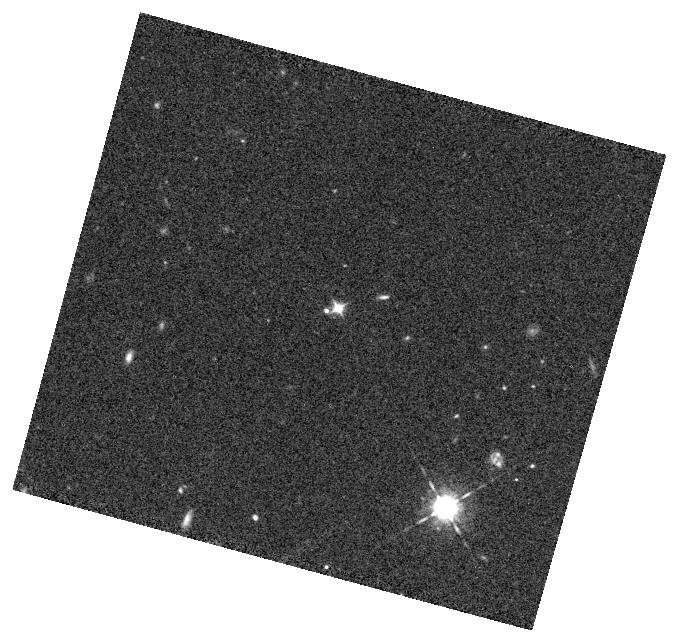
Target: SDSSJ083736.557+542758.65
Instrument: WFC3/IR
Filter: F098M
Exposure: 8 min
Observation ID: hst_15518_13_wfc3_ir_f098m_idxx13

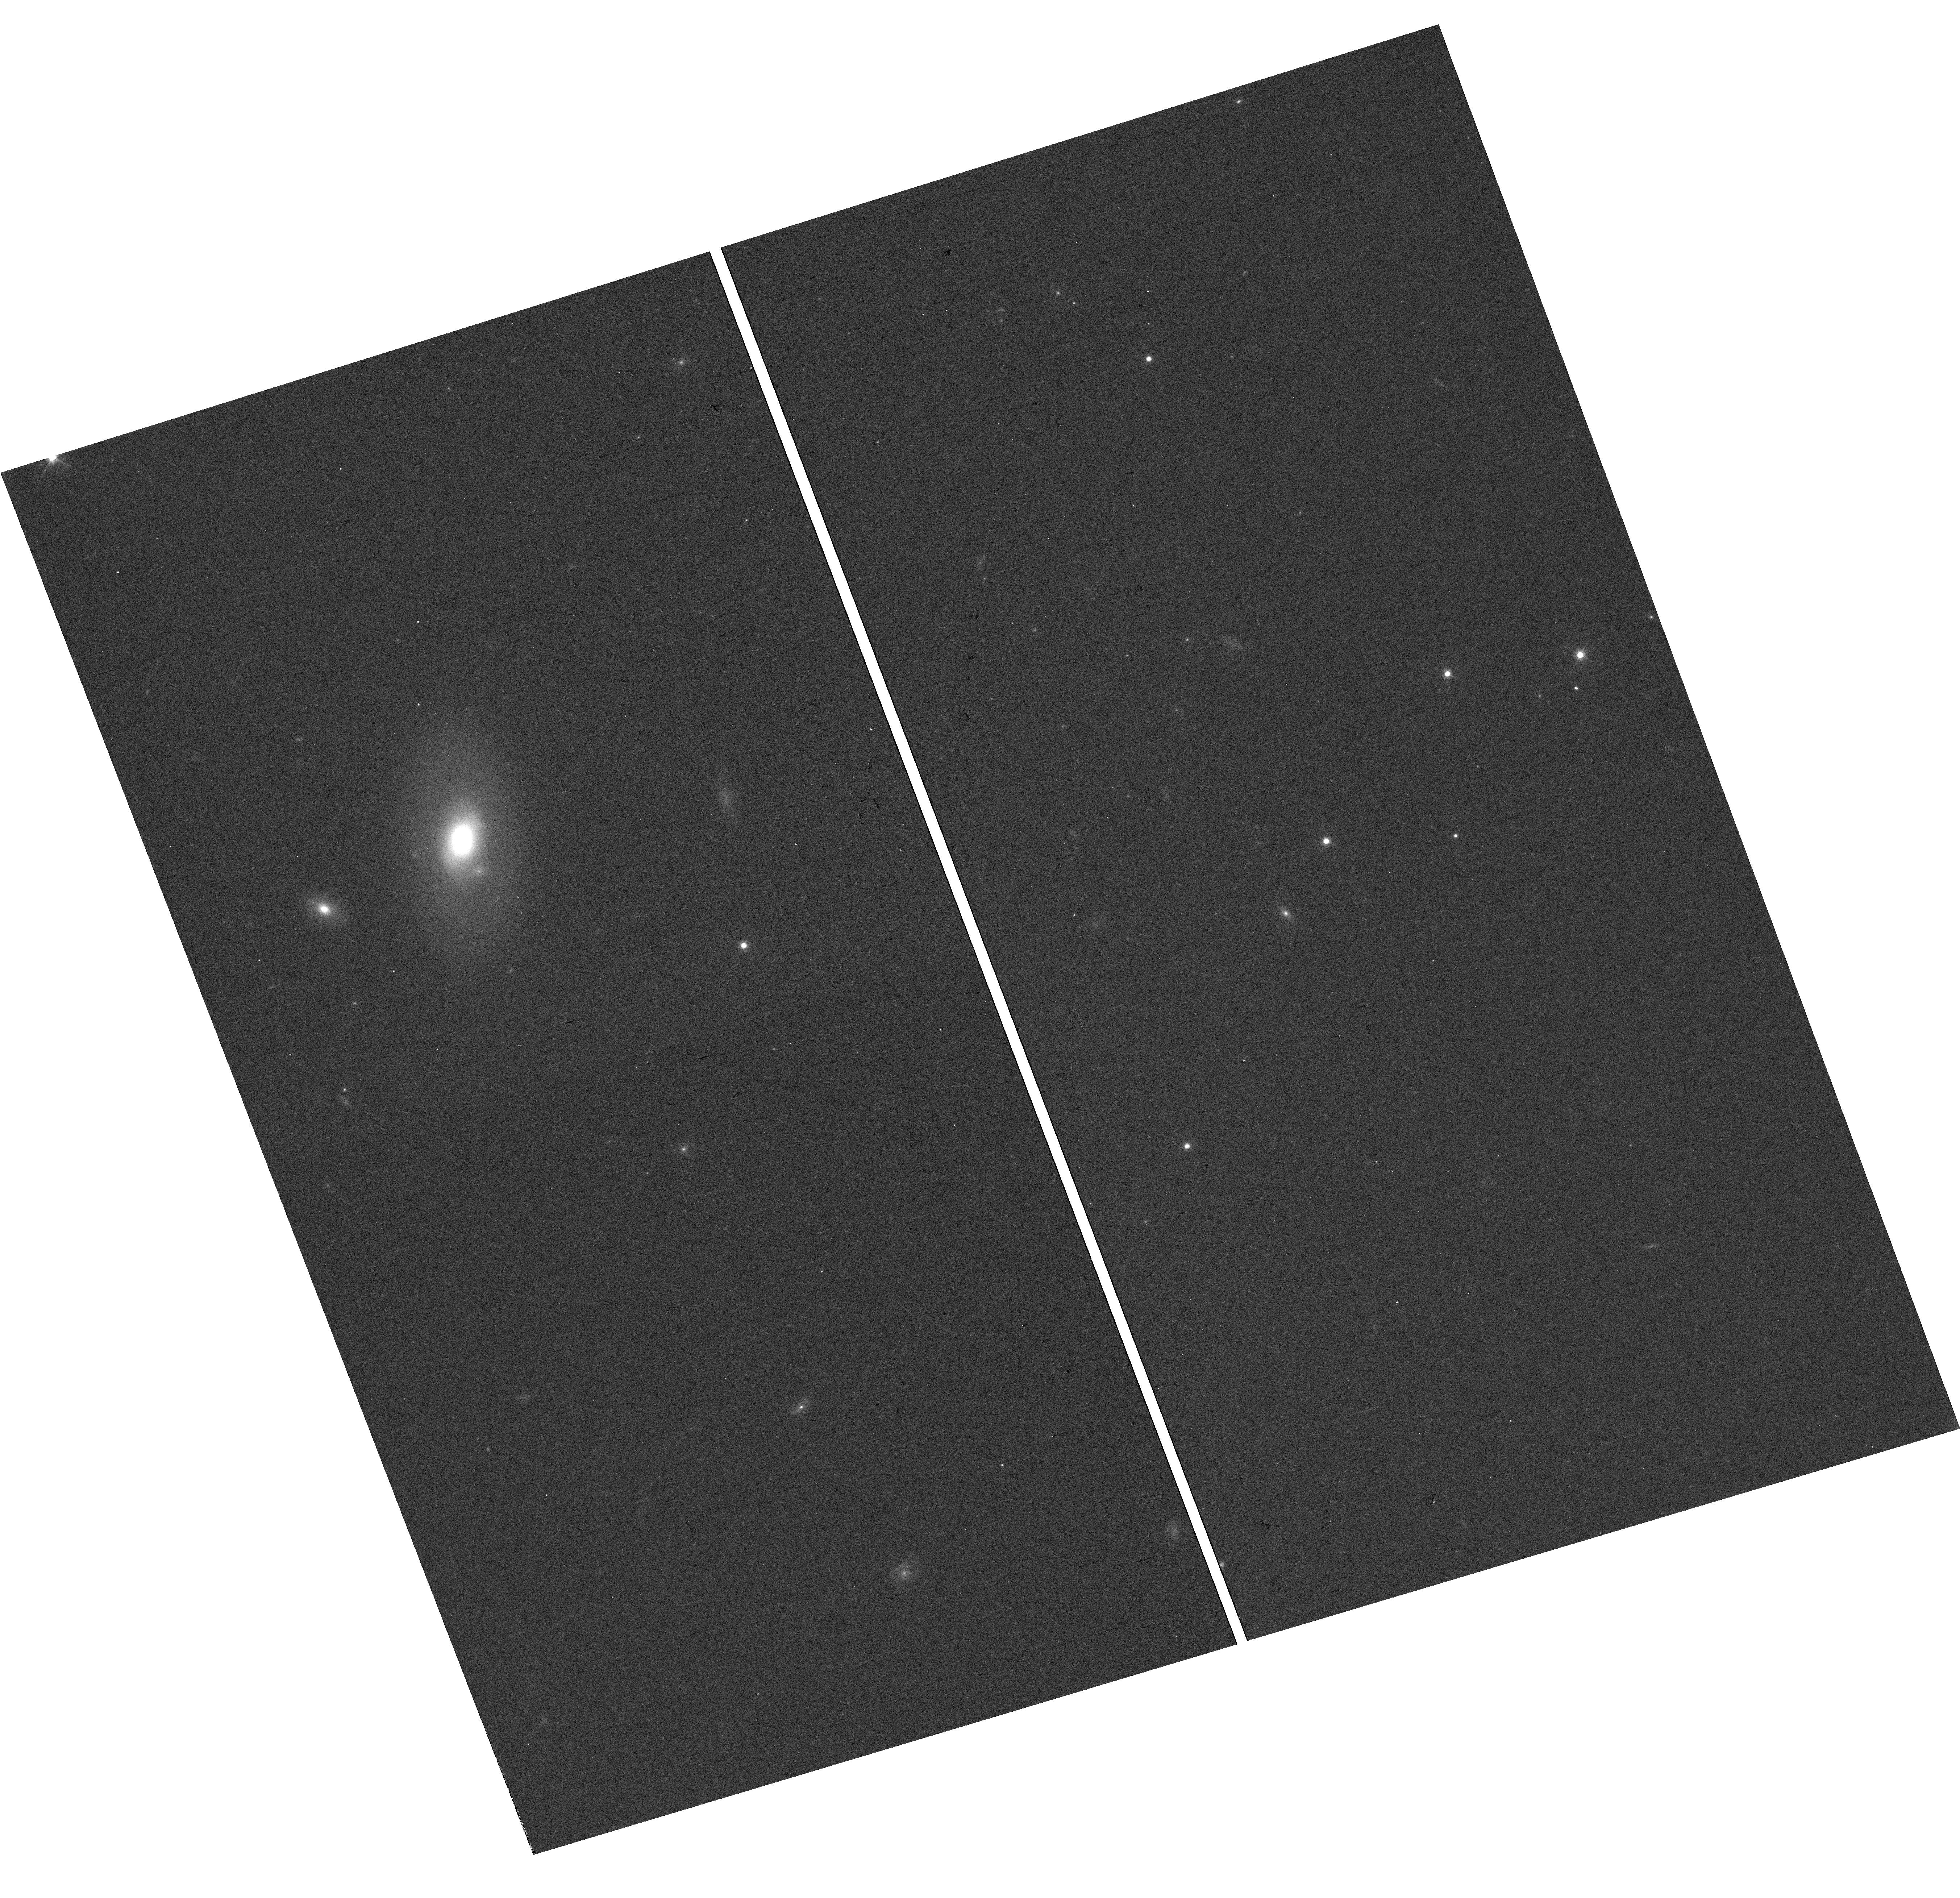
Target: SDSSJ014618.897-005150.50
Instrument: WFC3/UVIS
Filter: F606W
Exposure: 3 min
Observation ID: hst_15518_a3_wfc3_uvis_f606w_idxxa3

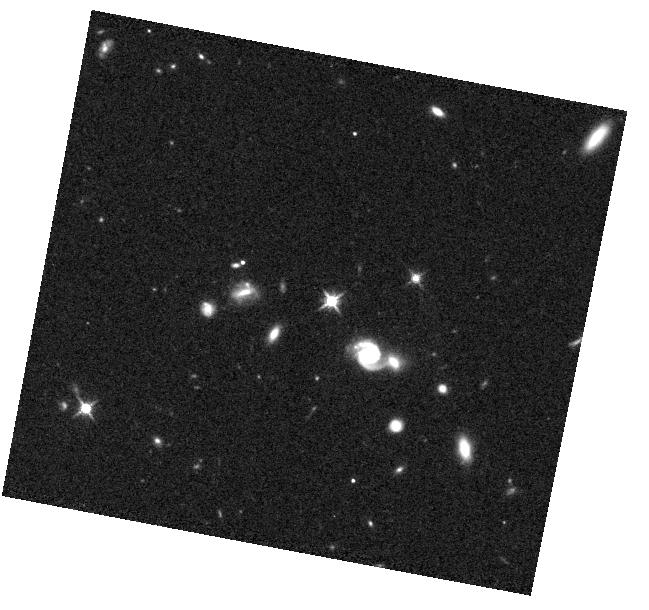
Target: SDSSJ124535.626+423824.58
Instrument: WFC3/IR
Filter: F125W
Exposure: 8 min
Observation ID: hst_15518_01_wfc3_ir_f125w_idxx01

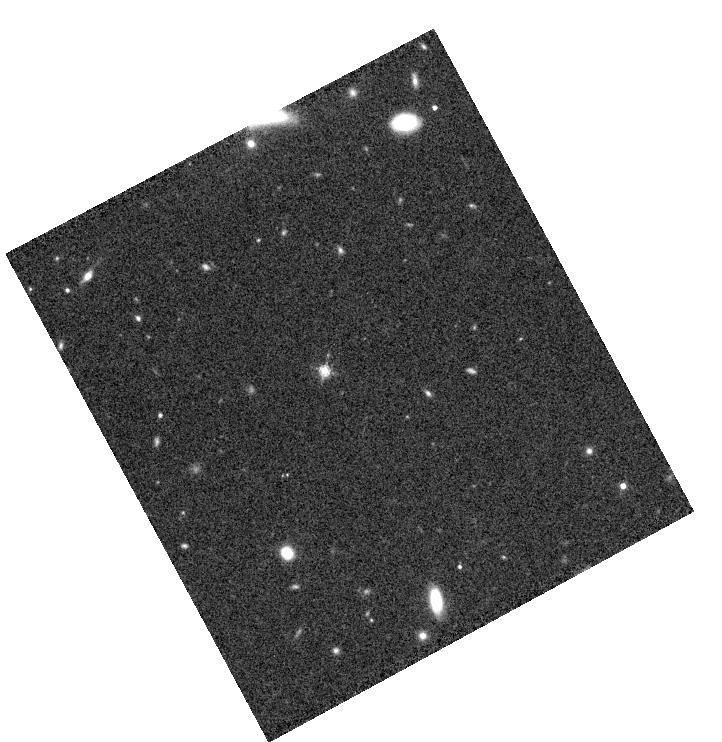
Target: SDSSJ230240.032-003021.59
Instrument: WFC3/IR
Filter: F160W
Exposure: 8 min
Observation ID: hst_15518_04_wfc3_ir_f160w_idxx04

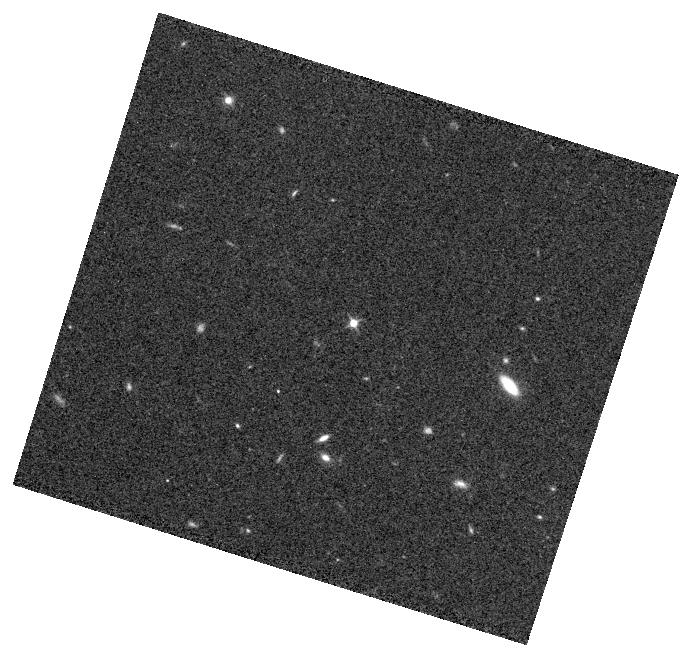
Target: SDSSJ134305.302+270623.97
Instrument: WFC3/IR
Filter: F098M
Exposure: 8 min
Observation ID: hst_15518_02_wfc3_ir_f098m_idxx02

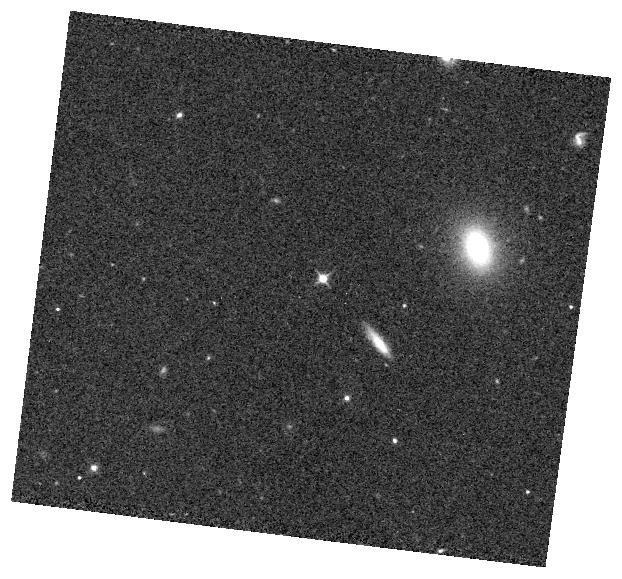
Target: SDSSJ114722.608+171325.23
Instrument: WFC3/IR
Filter: F098M
Exposure: 8 min
Observation ID: hst_15518_06_wfc3_ir_f098m_idxx06

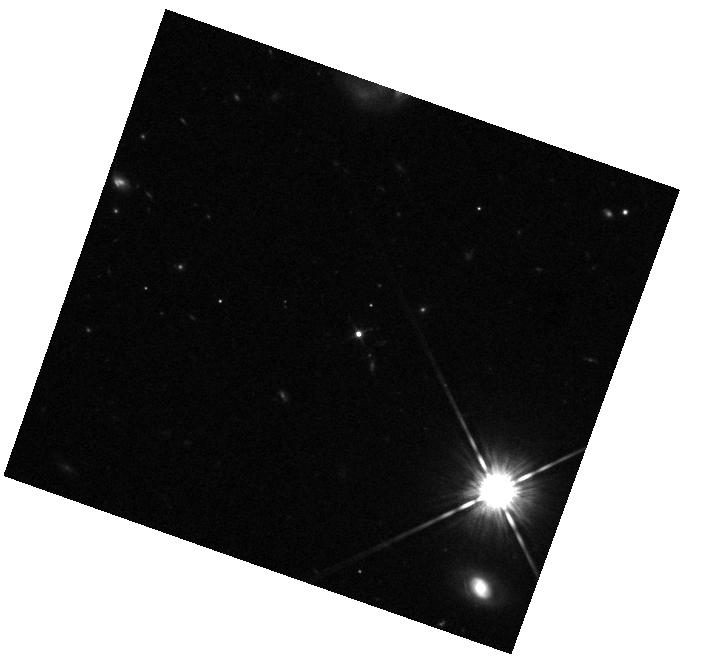
Target: SDSSJ125507.082+192459.01
Instrument: WFC3/IR
Filter: F125W
Exposure: 8 min
Observation ID: hst_15518_05_wfc3_ir_f125w_idxx05

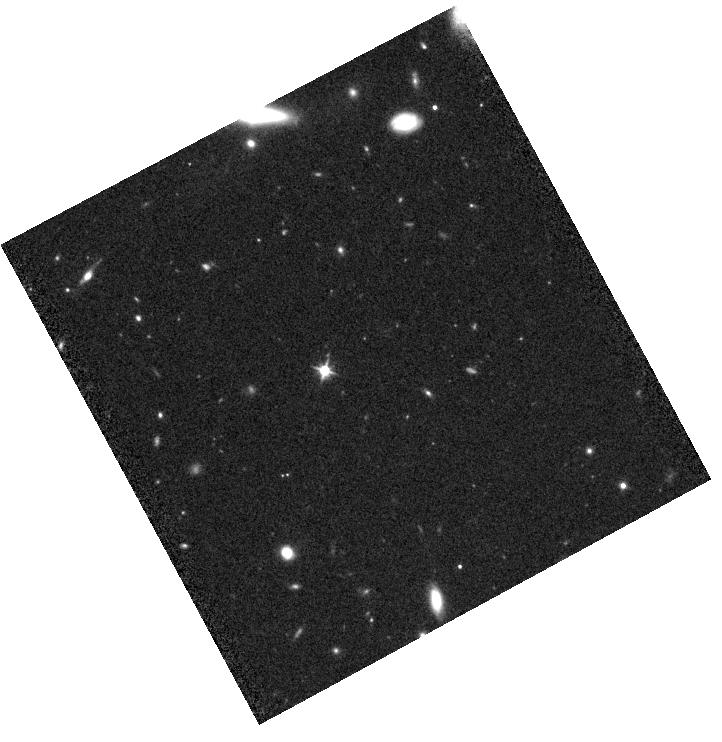
Target: SDSSJ230240.032-003021.59
Instrument: WFC3/IR
Filter: F110W
Exposure: 13 min
Observation ID: hst_15518_04_wfc3_ir_f110w_idxx04

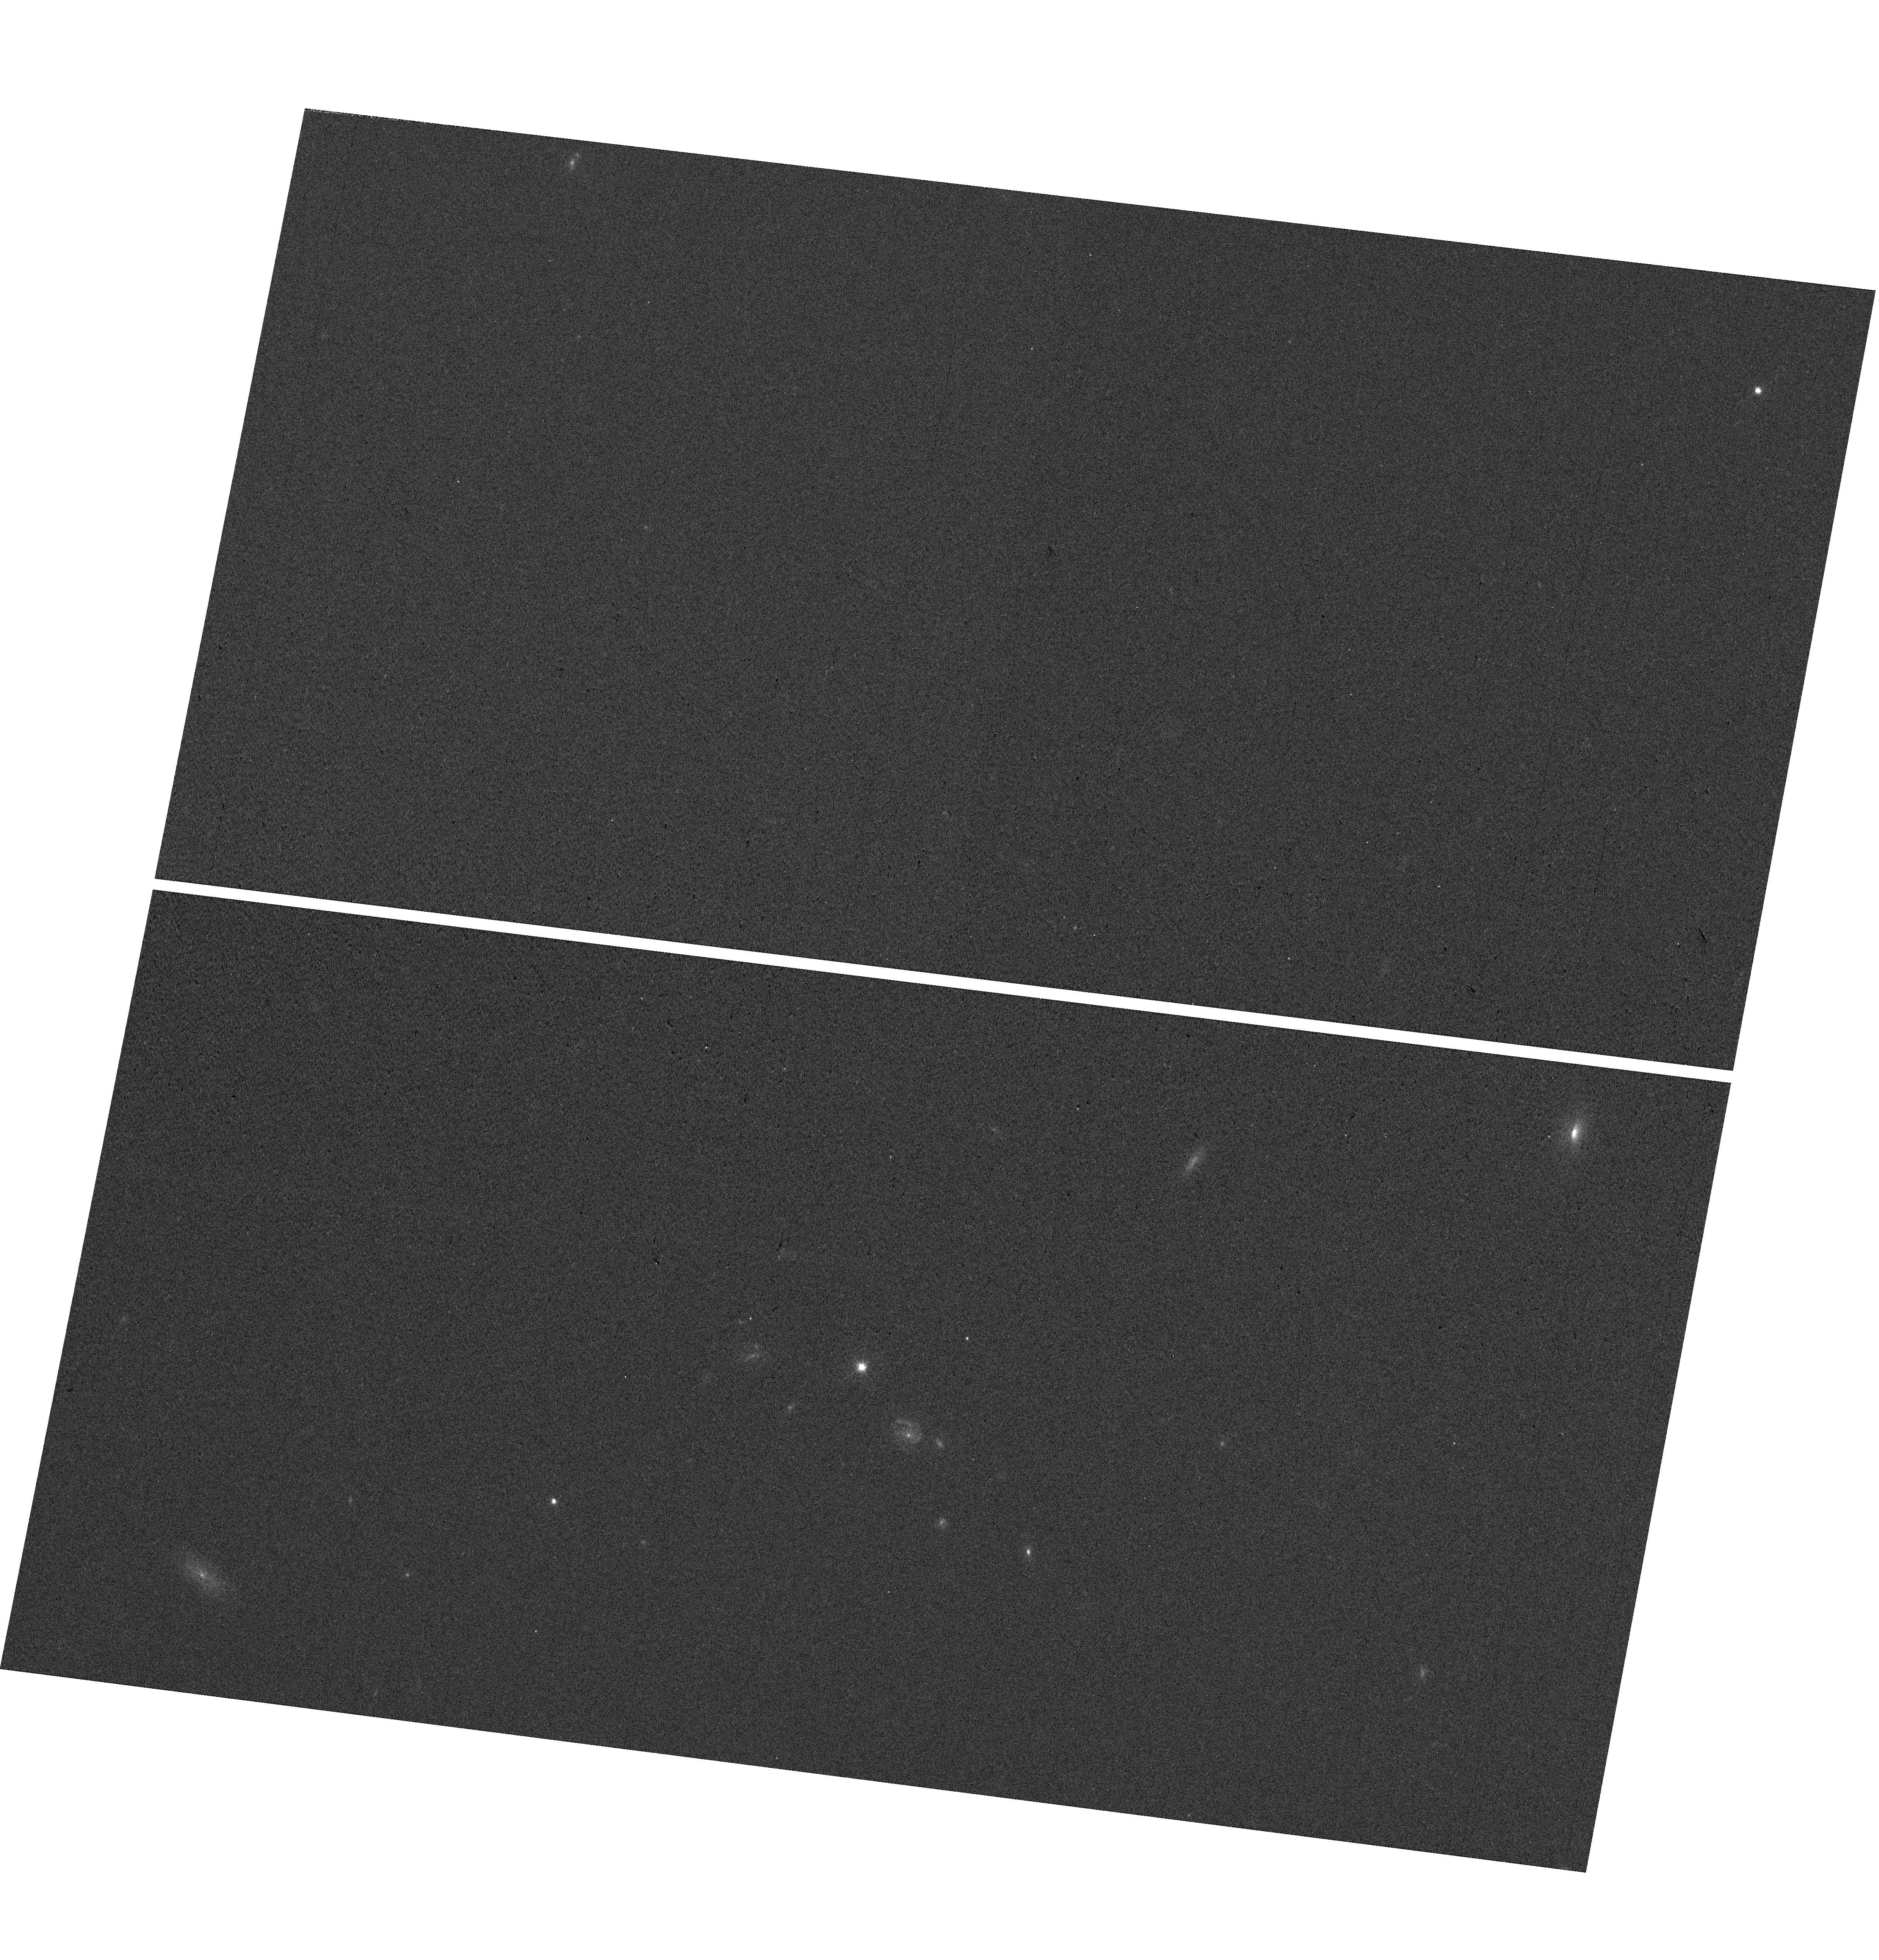
Target: SDSSJ124535.626+423824.58
Instrument: WFC3/UVIS
Filter: F606W
Exposure: 2 min
Observation ID: hst_15518_01_wfc3_uvis_f606w_idxx01

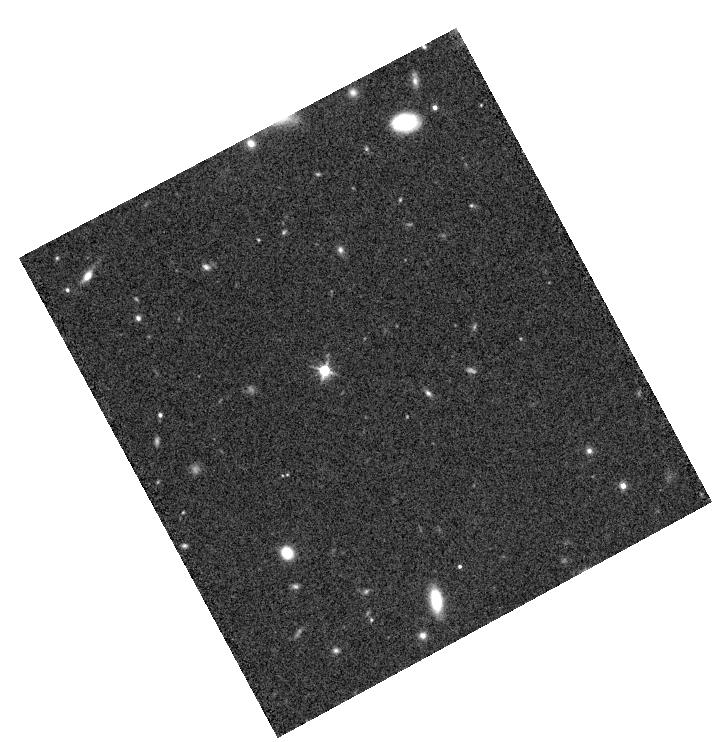
Target: SDSSJ230240.032-003021.59
Instrument: WFC3/IR
Filter: F125W
Exposure: 8 min
Observation ID: hst_15518_04_wfc3_ir_f125w_idxx04

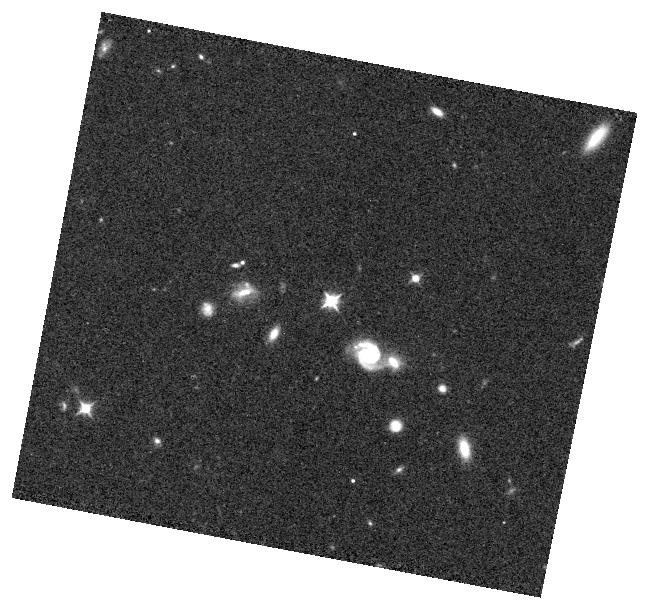
Target: SDSSJ124535.626+423824.58
Instrument: WFC3/IR
Filter: F098M
Exposure: 8 min
Observation ID: hst_15518_01_wfc3_ir_f098m_idxx01

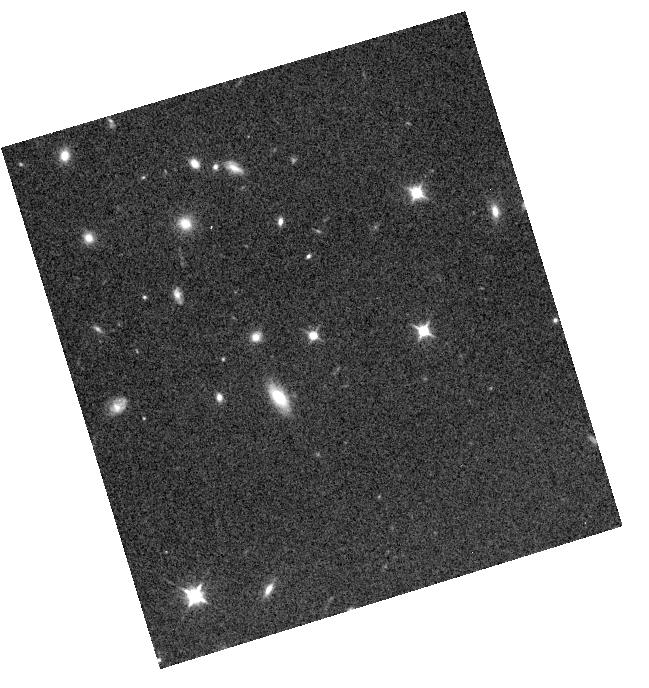
Target: SDSSJ014618.897-005150.50
Instrument: WFC3/IR
Filter: F110W
Exposure: 3 min
Observation ID: hst_15518_03_wfc3_ir_f110w_idxx03

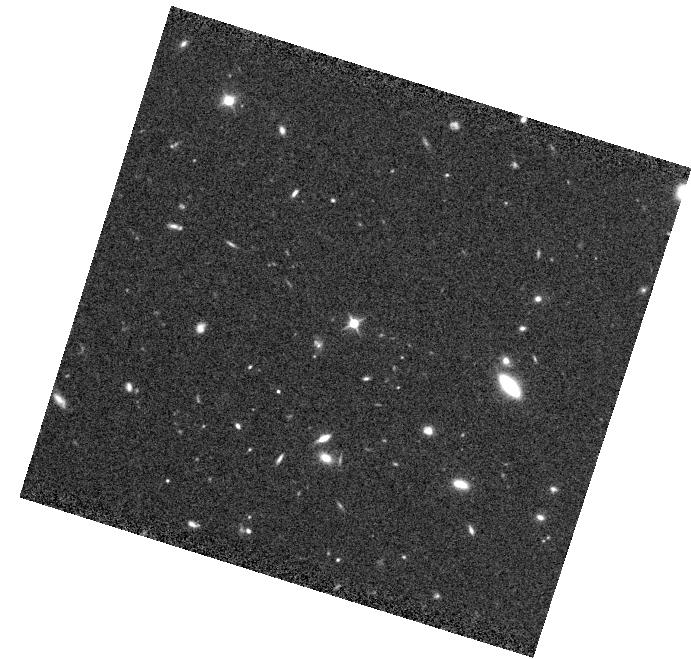
Target: SDSSJ134305.302+270623.97
Instrument: WFC3/IR
Filter: F110W
Exposure: 12 min
Observation ID: hst_15518_02_wfc3_ir_f110w_idxx02

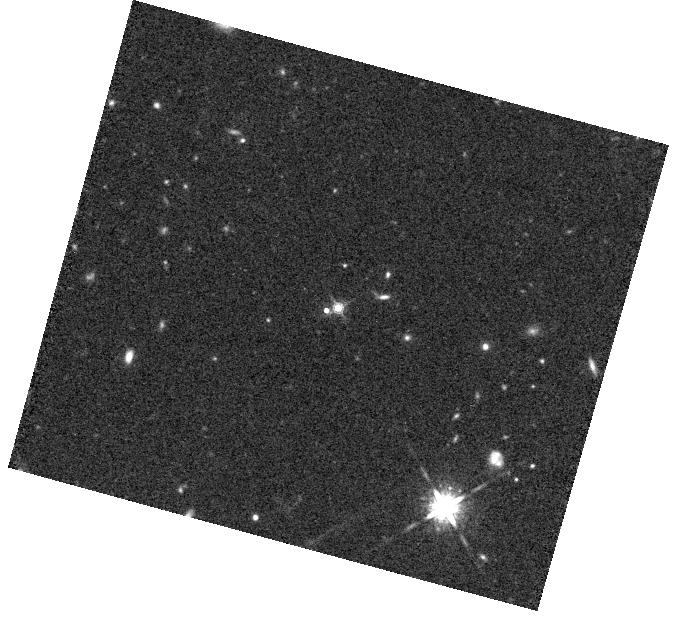
Target: SDSSJ083736.557+542758.65
Instrument: WFC3/IR
Filter: F160W
Exposure: 8 min
Observation ID: hst_15518_13_wfc3_ir_f160w_idxx13

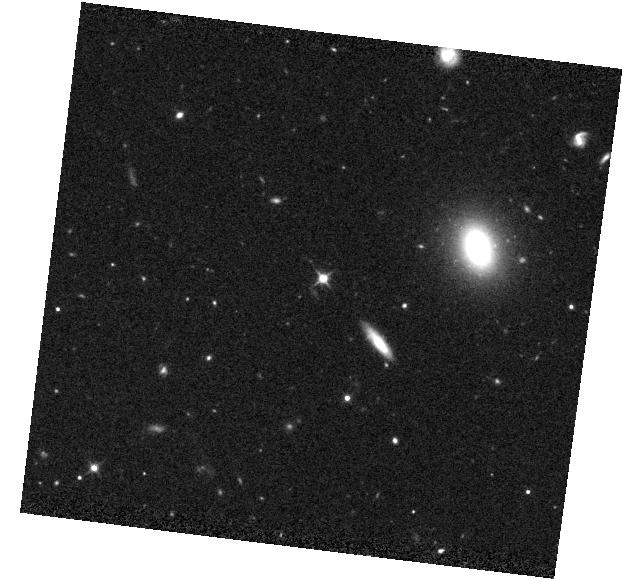
Target: SDSSJ114722.608+171325.23
Instrument: WFC3/IR
Filter: F110W
Exposure: 14 min
Observation ID: hst_15518_06_wfc3_ir_f110w_idxx06

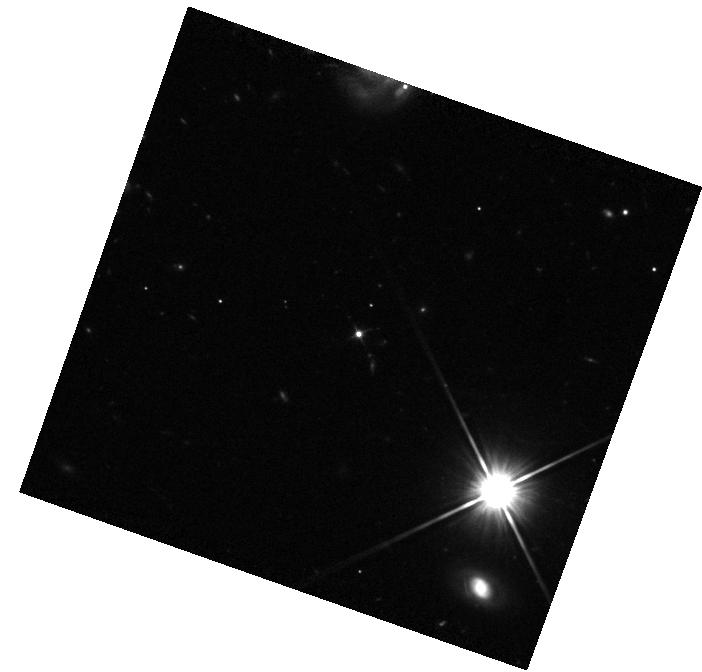
Target: SDSSJ125507.082+192459.01
Instrument: WFC3/IR
Filter: F110W
Exposure: 10 min
Observation ID: hst_15518_05_wfc3_ir_f110w_idxx05

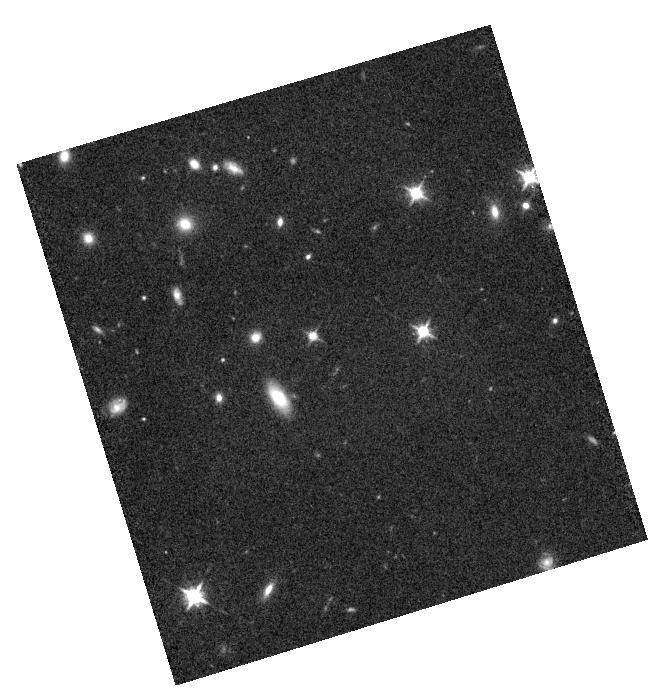
Target: SDSSJ014618.897-005150.50
Instrument: WFC3/IR
Filter: F125W
Exposure: 8 min
Observation ID: hst_15518_03_wfc3_ir_f125w_idxx03

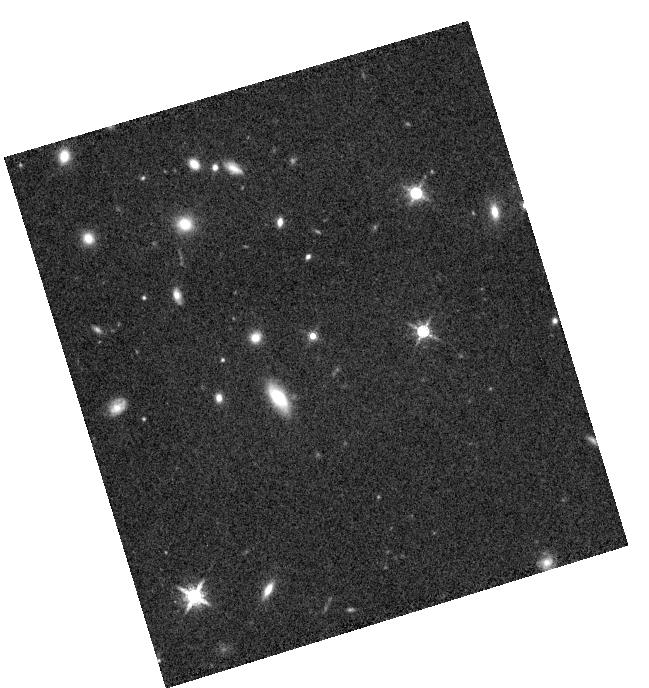
Target: SDSSJ014618.897-005150.50
Instrument: WFC3/IR
Filter: F160W
Exposure: 8 min
Observation ID: hst_15518_03_wfc3_ir_f160w_idxx03

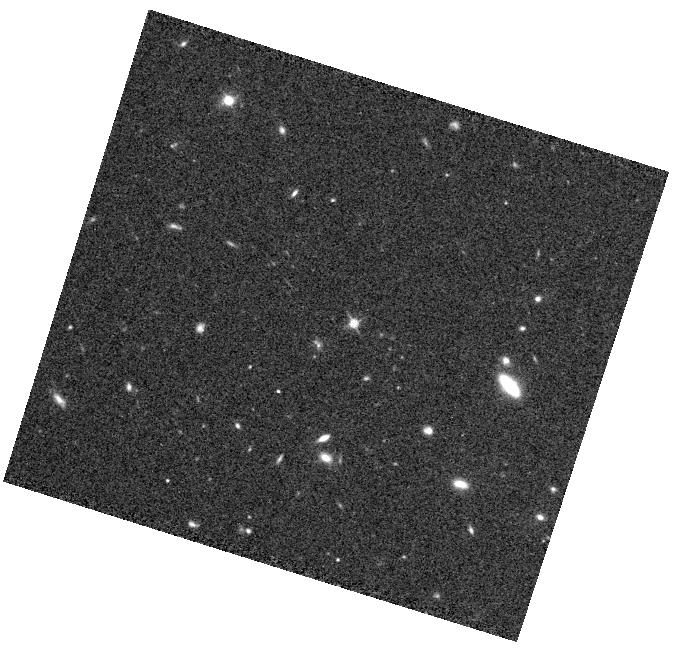
Target: SDSSJ134305.302+270623.97
Instrument: WFC3/IR
Filter: F125W
Exposure: 8 min
Observation ID: hst_15518_02_wfc3_ir_f125w_idxx02

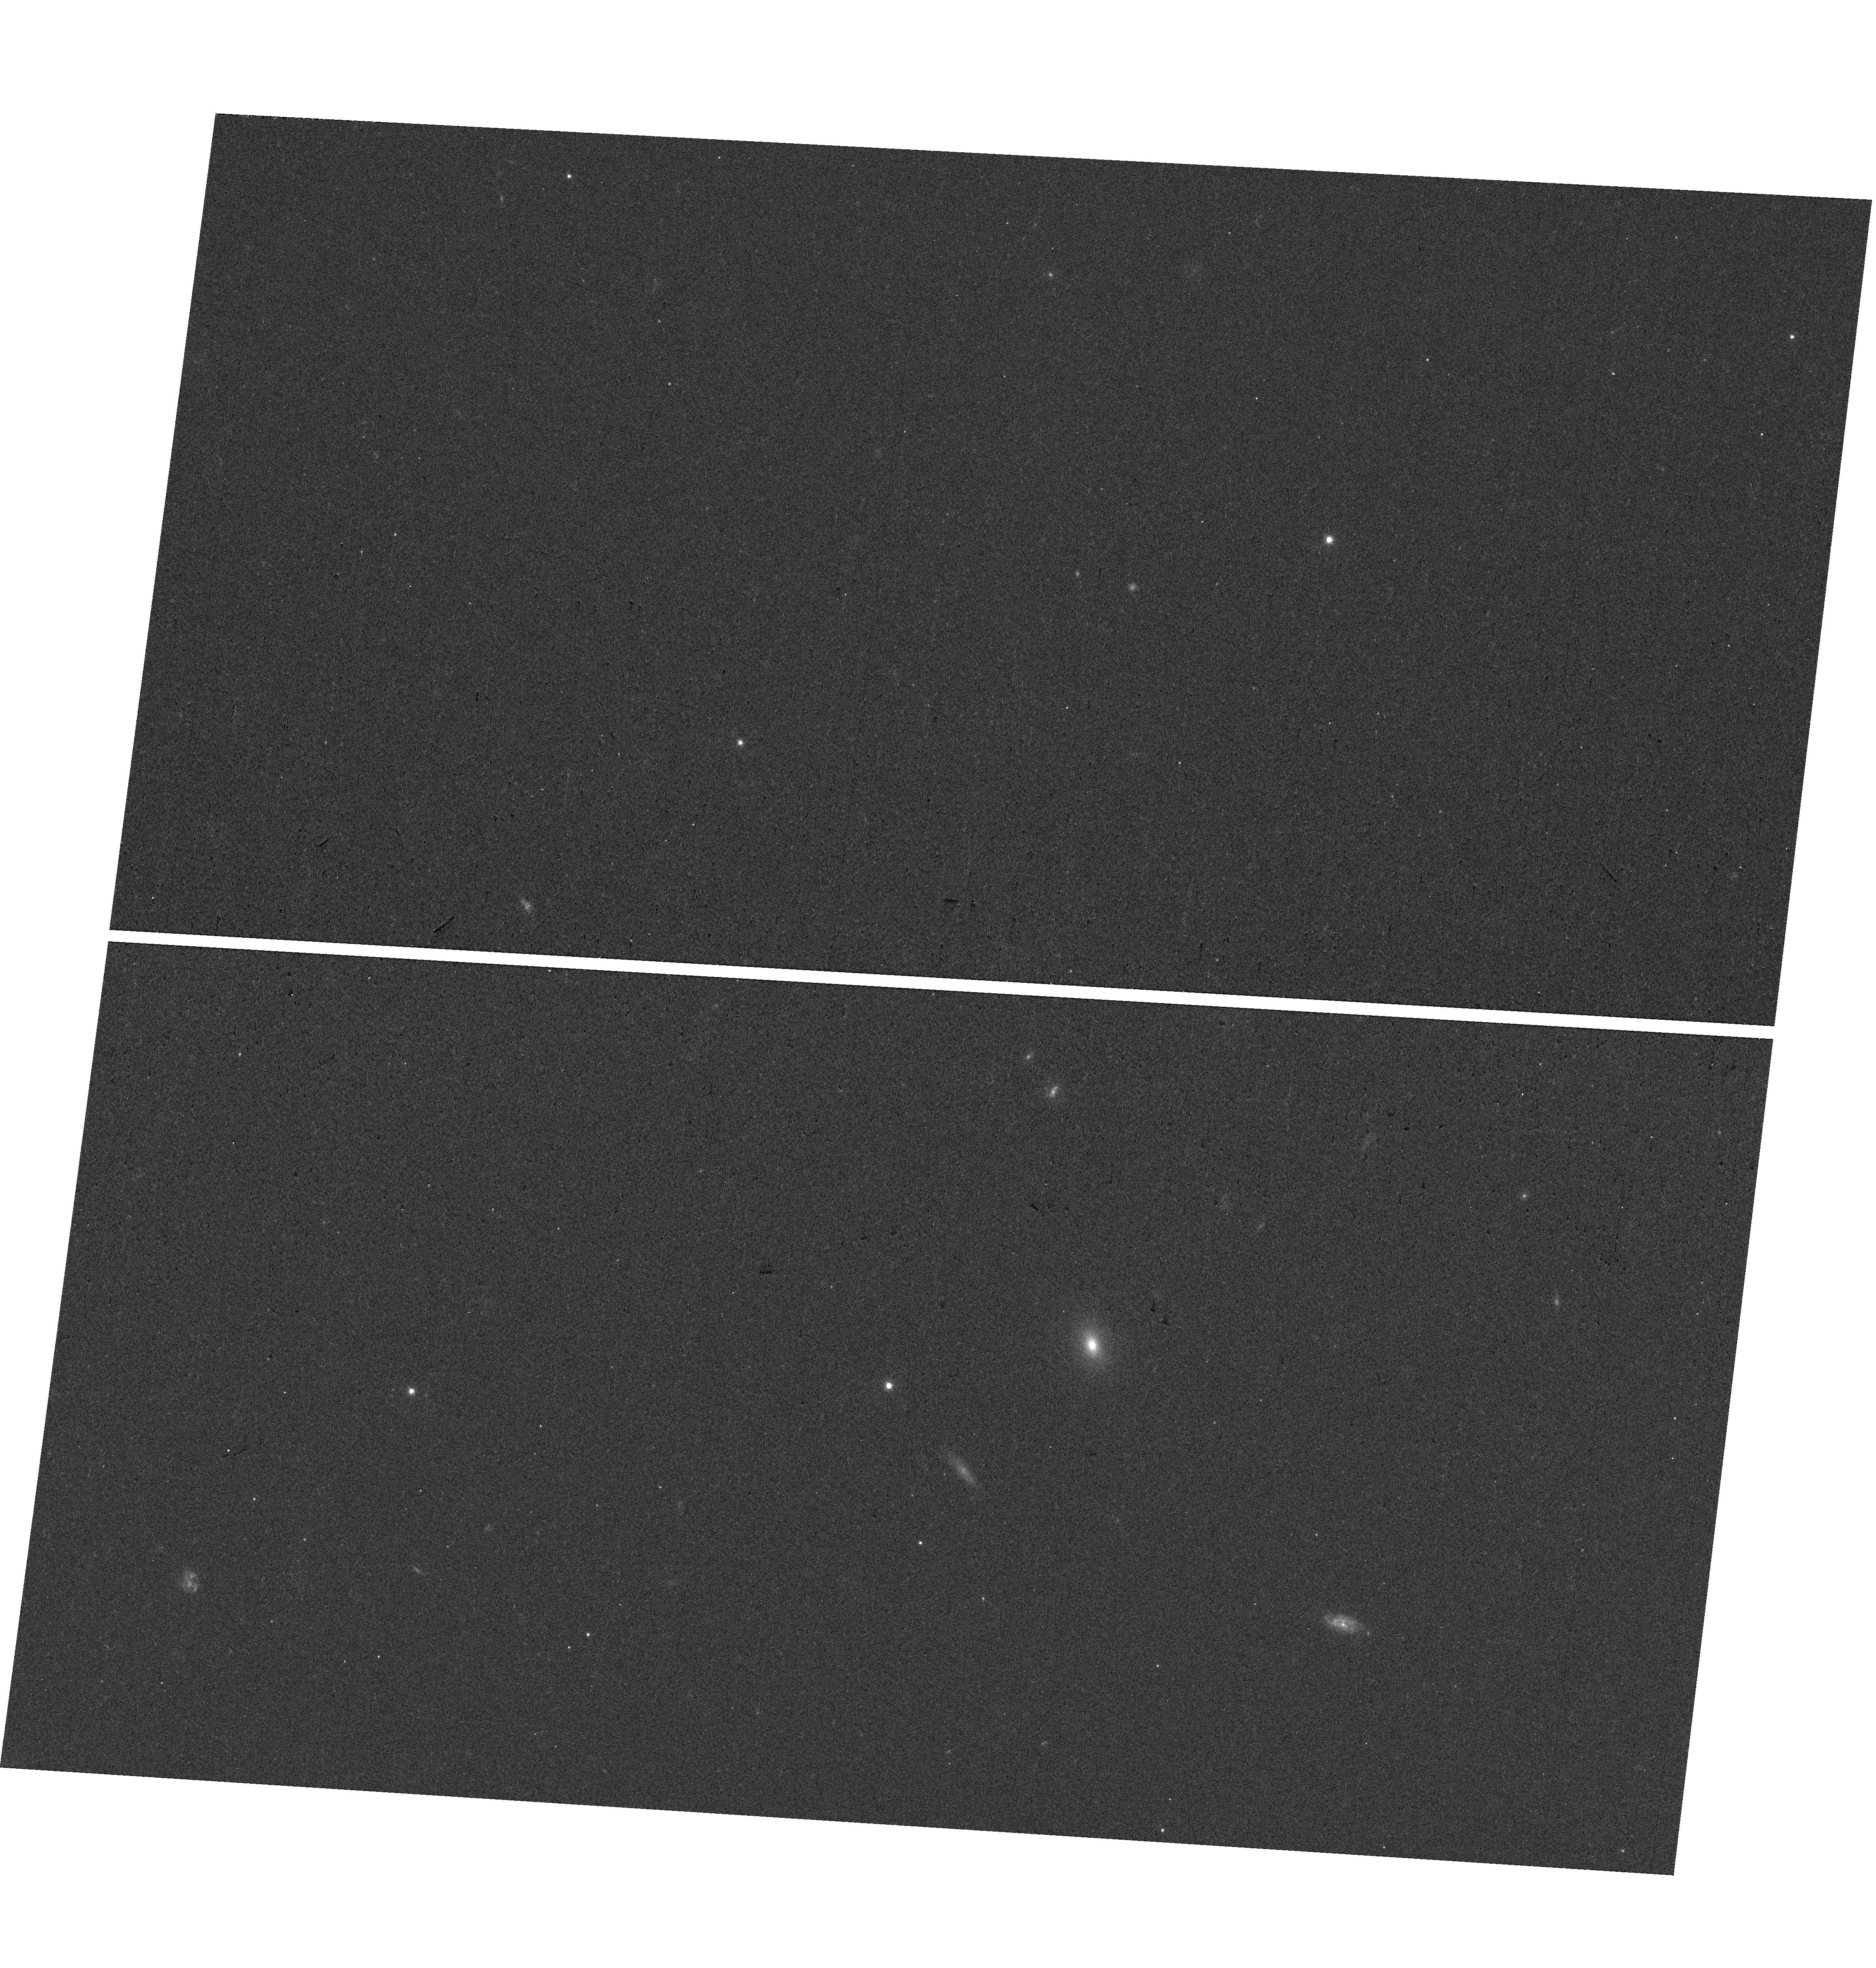
Target: SDSSJ114722.608+171325.23
Instrument: WFC3/UVIS
Filter: F606W
Exposure: 3 min
Observation ID: hst_15518_06_wfc3_uvis_f606w_idxx06

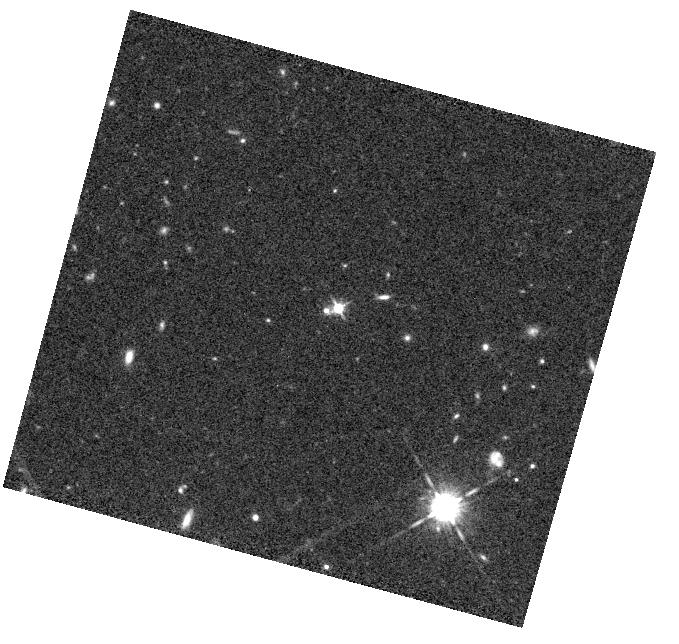
Target: SDSSJ083736.557+542758.65
Instrument: WFC3/IR
Filter: F125W
Exposure: 8 min
Observation ID: hst_15518_13_wfc3_ir_f125w_idxx13

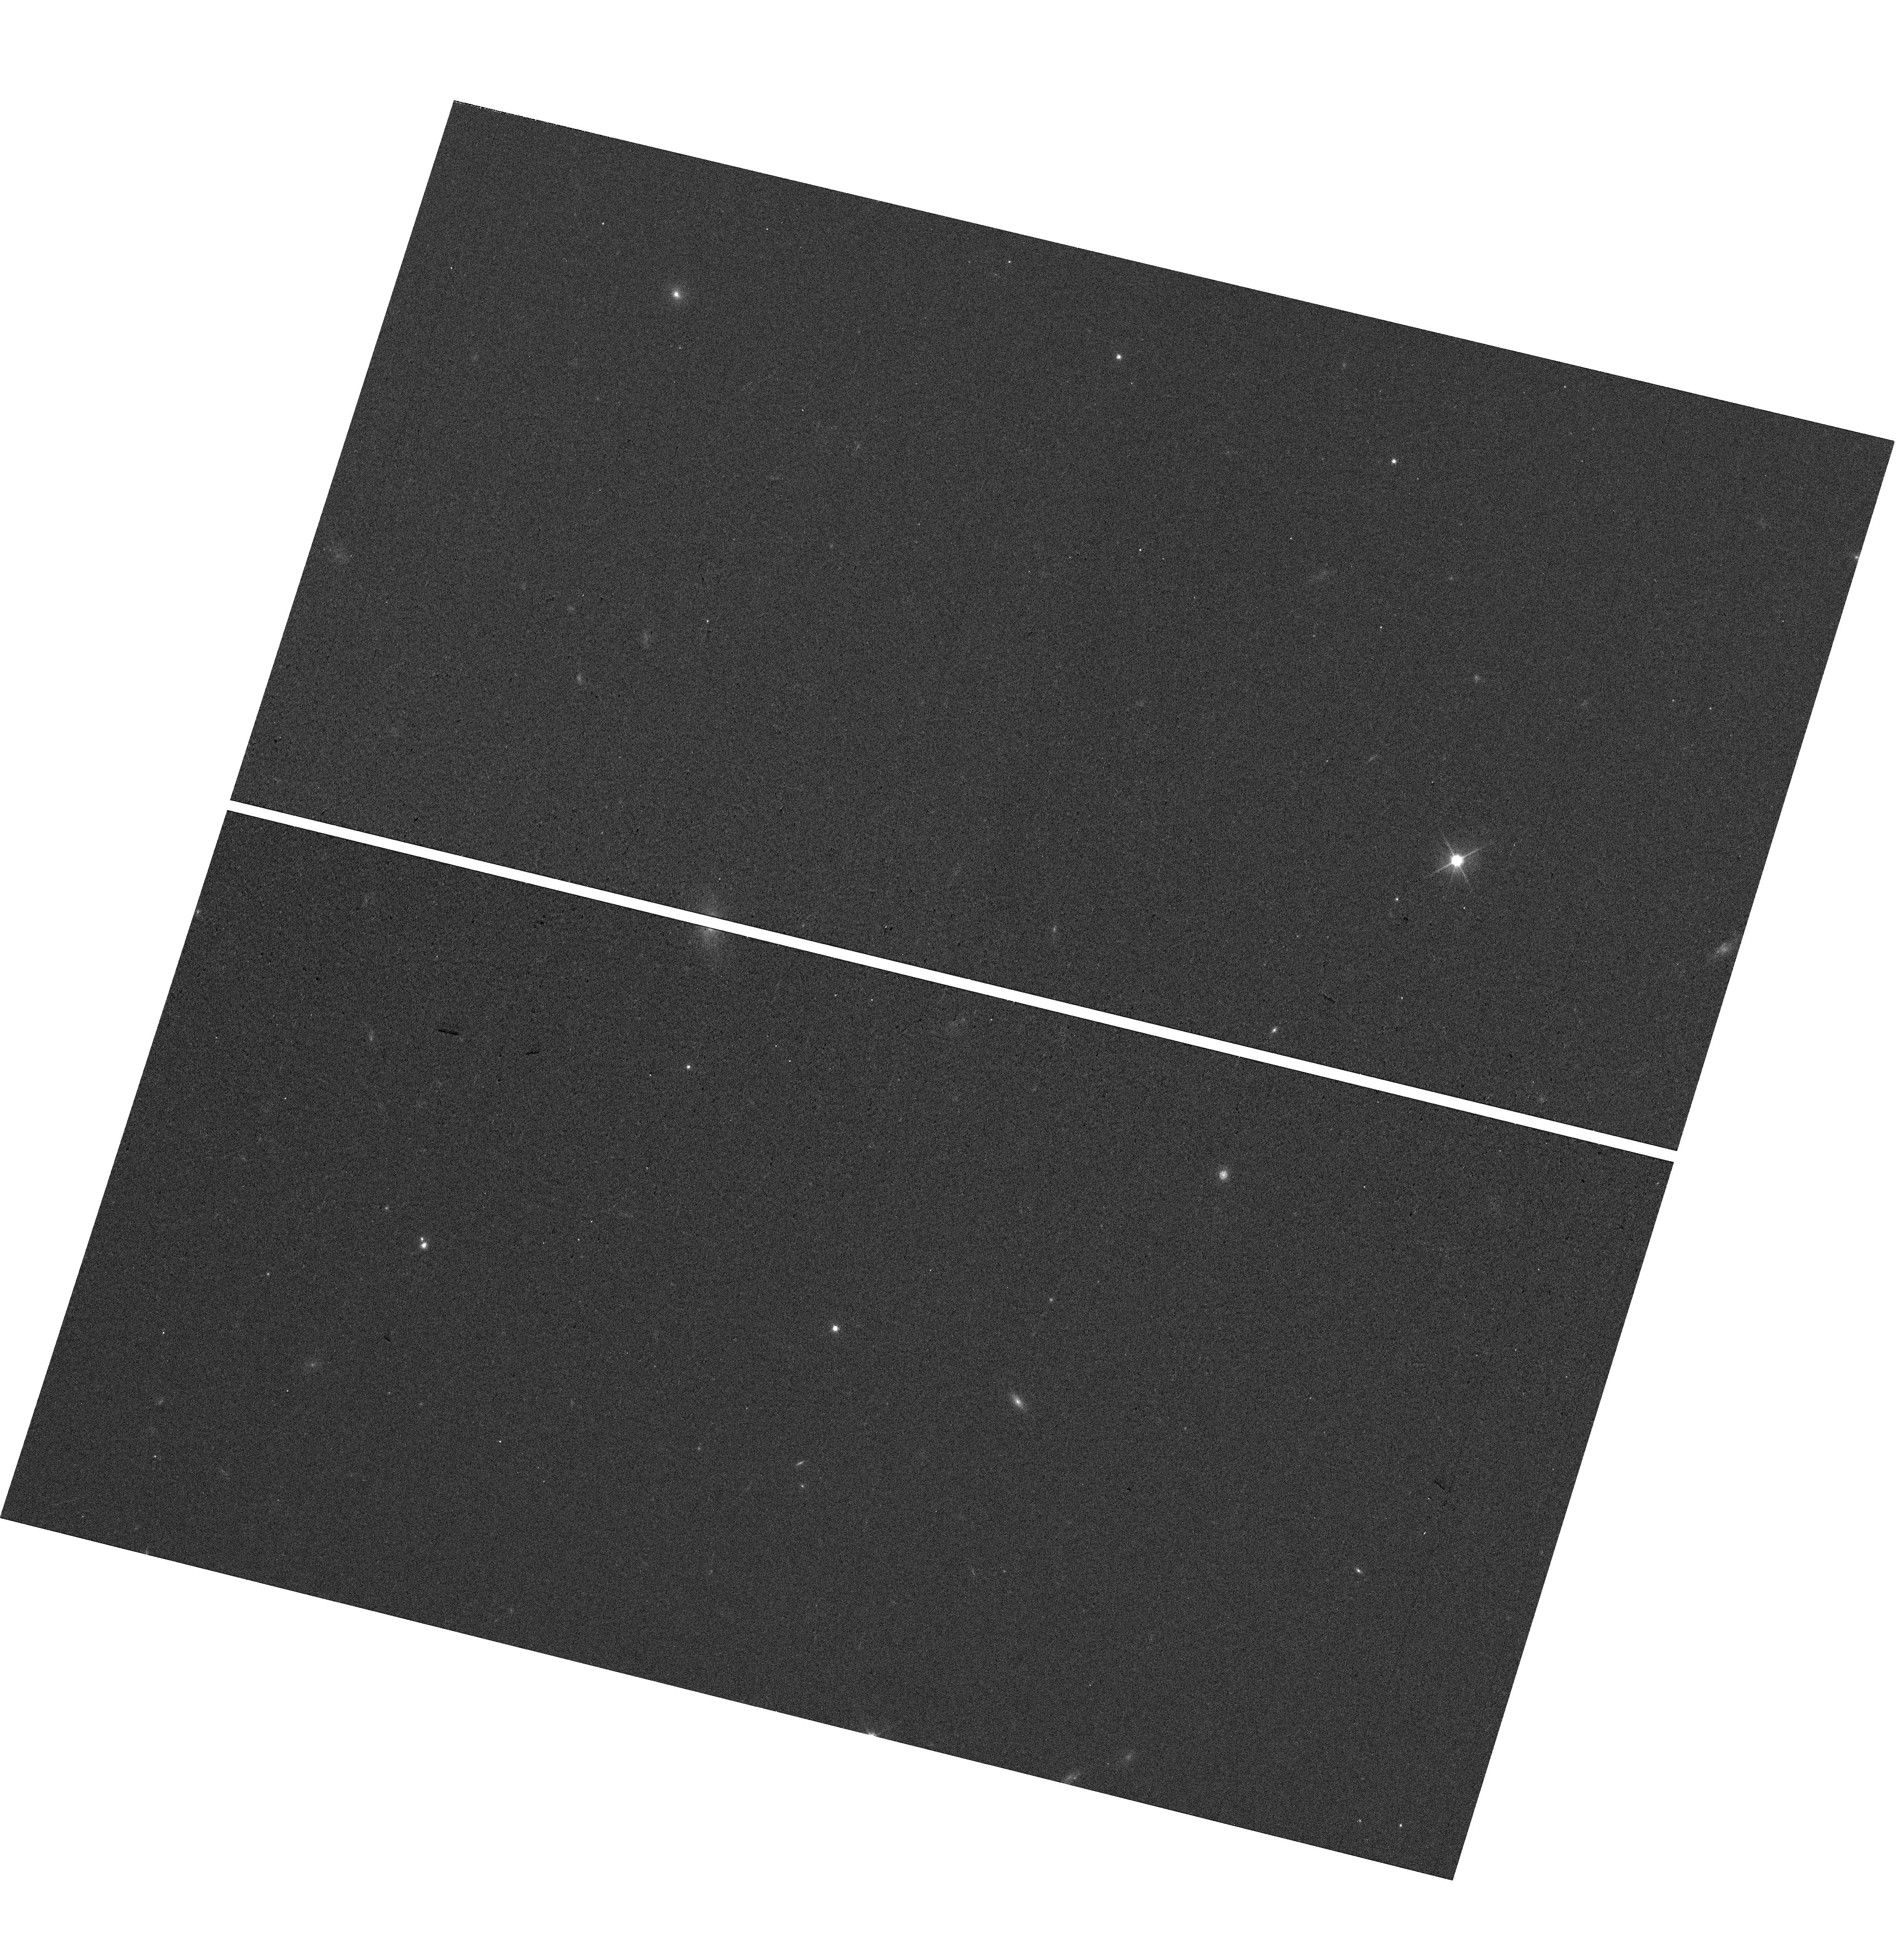
Target: SDSSJ134305.302+270623.97
Instrument: WFC3/UVIS
Filter: F606W
Exposure: 3 min
Observation ID: hst_15518_a2_wfc3_uvis_f606w_idxxa2

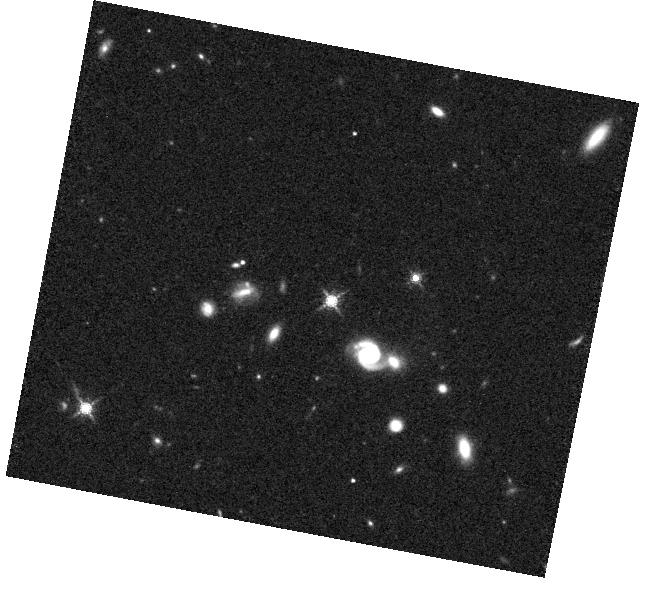
Target: SDSSJ124535.626+423824.58
Instrument: WFC3/IR
Filter: F160W
Exposure: 8 min
Observation ID: hst_15518_01_wfc3_ir_f160w_idxx01

Perfect Blackbody Spectra for JWST and Next Generation UV-Opt-IR Standard Star Network (PI: Suzuki, Nao)

We propose to observe 18-19th magnitude objects with nearly perfect blackbody spectra discovered by the Sloan Digital Sky Survey. Follow-up observation by Keck/LRIS and Subaru/FOCAS confirmed no signs of absorption lines, and SDSS multi-epoch observation shows no time variation. With WFC3 (UVES/IR), we will establish a new network of Opt-IR Standards at 0.1% precision in magnitude from 0.1 micron through 5 micron. The identify of these objects are yet to be known. We conduct precise parallax measurements and find distances to these objects that enables us to infer the radius of these stars, and we may have a potential discovery of new type of objects. Only two parameters (Effective Temperature and Normlization) are needed to describe the blackbody spectra, and we can predict magnitudes in any band from UV through IR with high precision. We will advance the way we peform the photometry by introducing the covariance matrix between the filter bands. This covariance matrix would reduce the errors in color and propagate systematic errors in an appropriate way, and we can reduce the systematic errors in SNIa cosmology today. The perfect blackbody spectrum is the most elegant solution for JWST photometric standards and next generation UV-Opt-IR photometry.